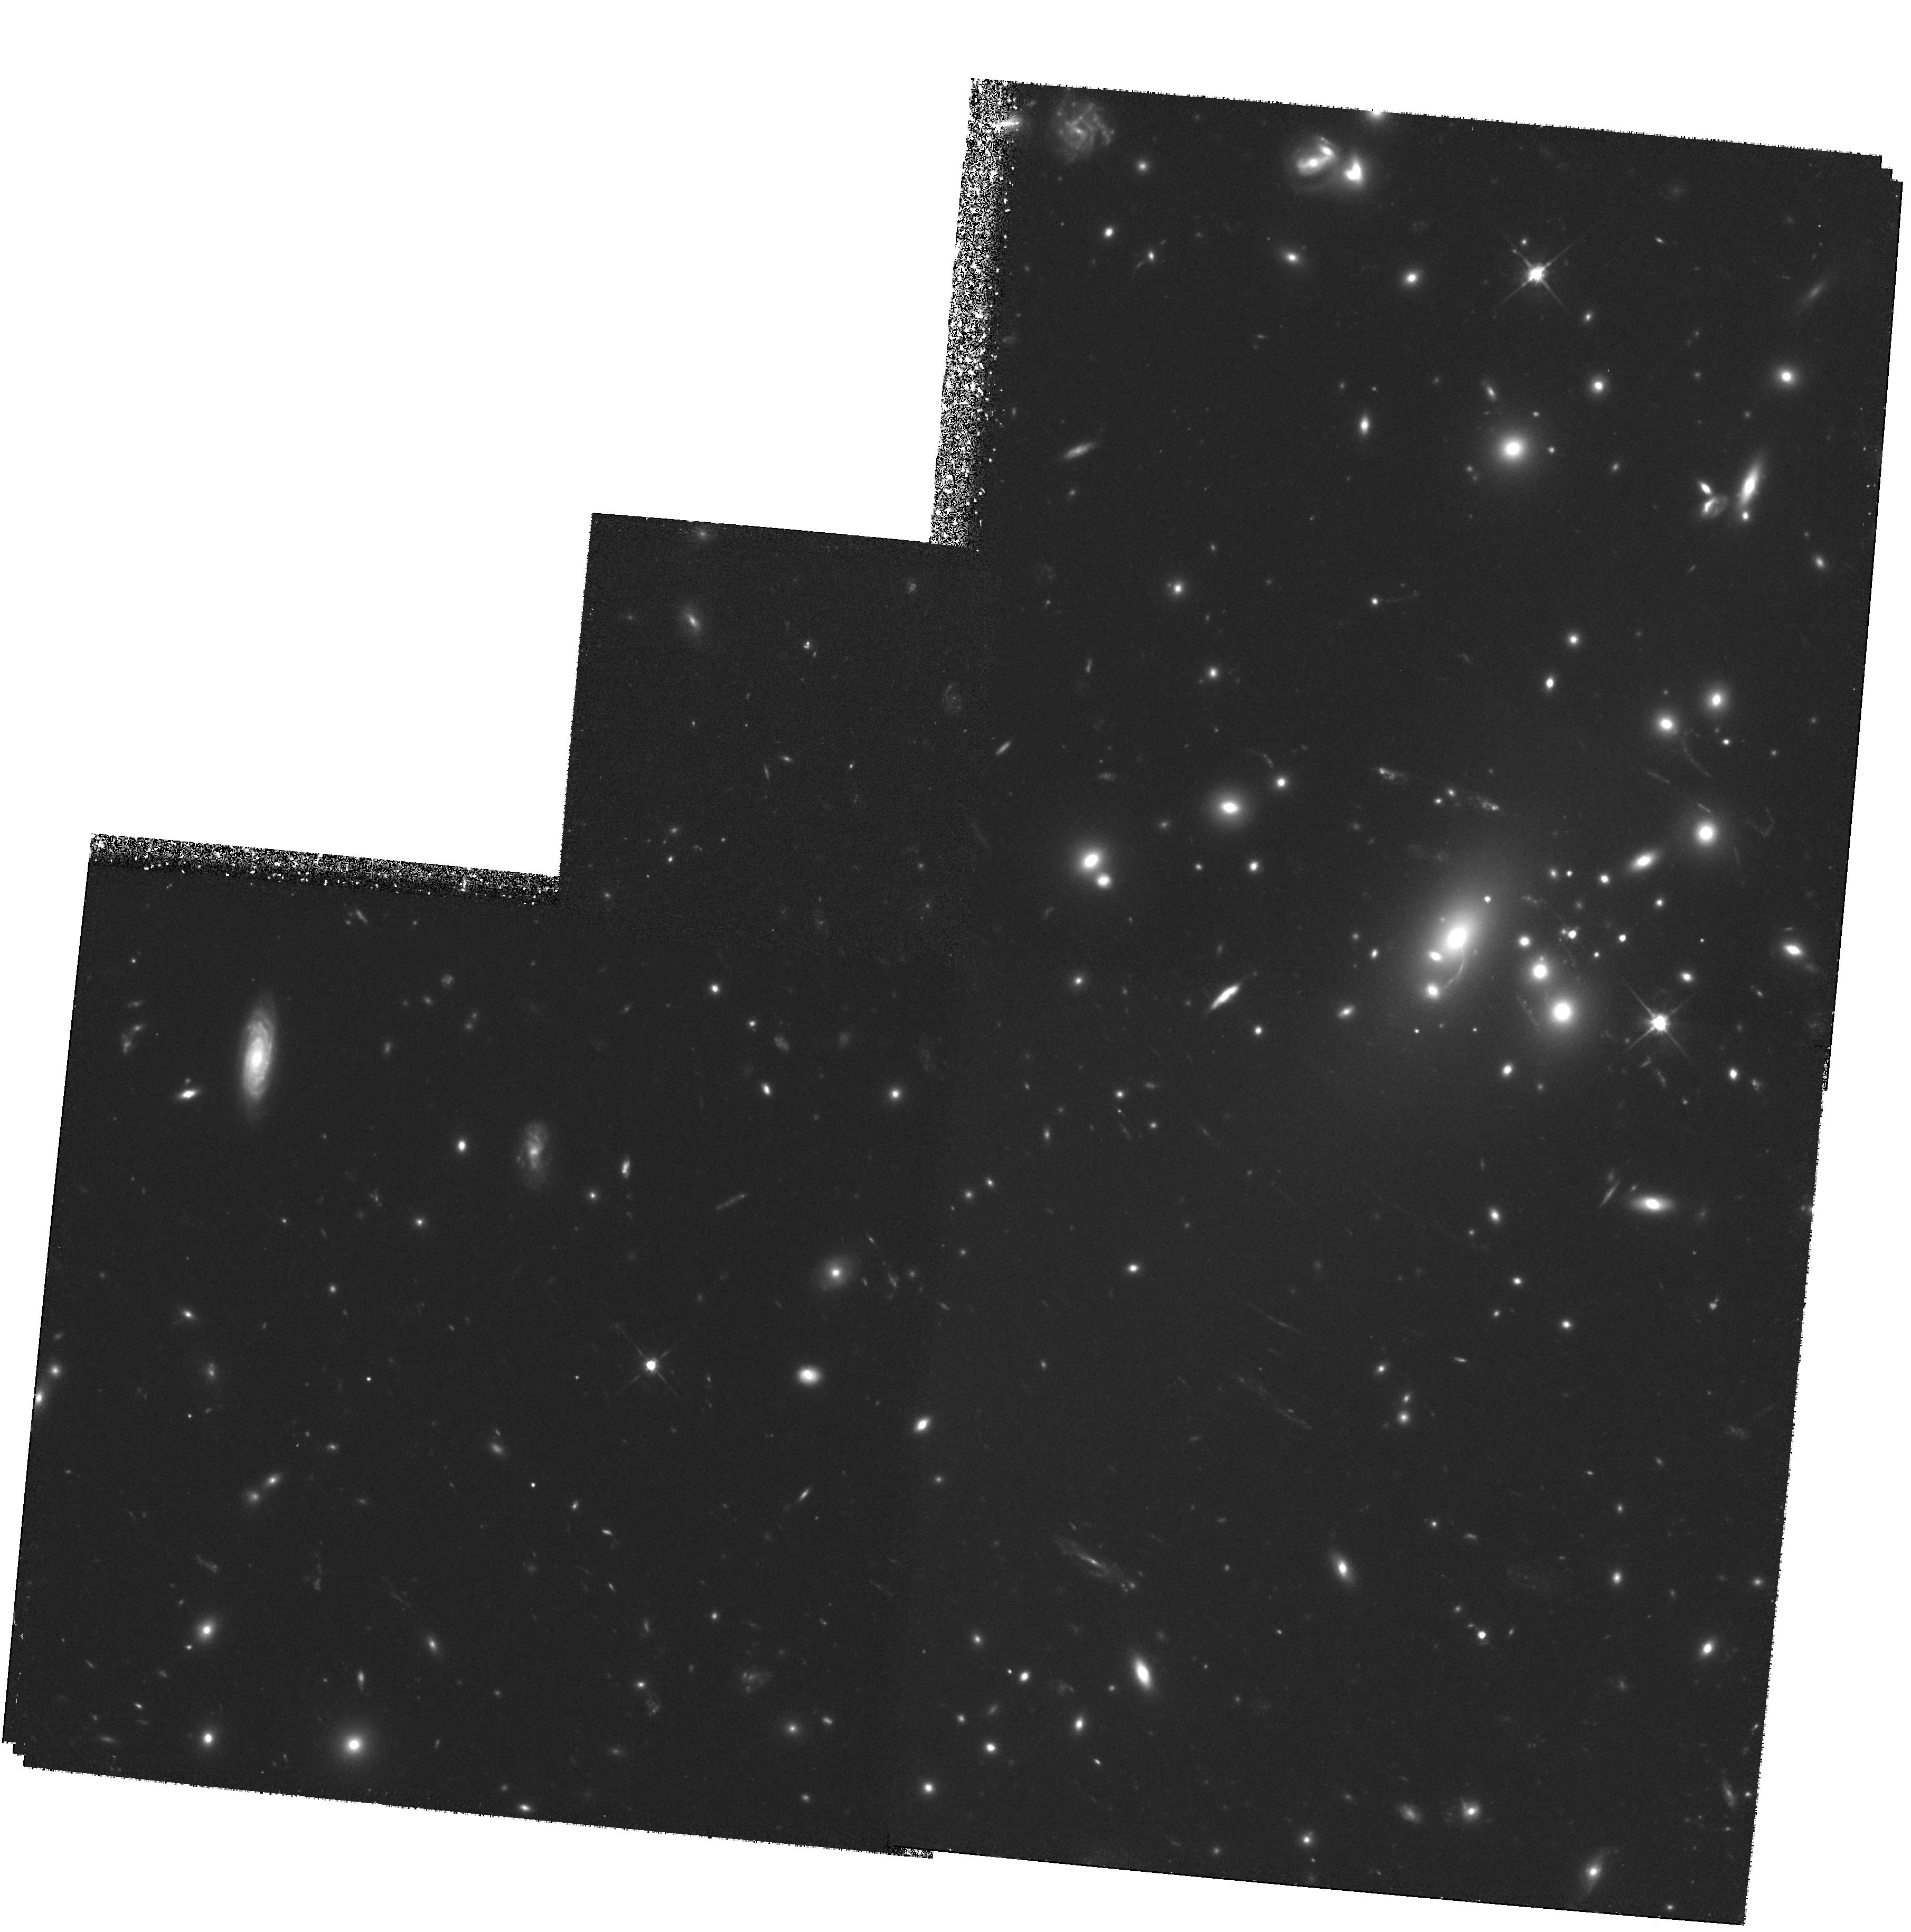
Target: AC114-POS5
Instrument: WFPC2/PC
Filter: F702W
Exposure: 4.3 h
Observation ID: hst_7201_01_wfpc2_pc_f702w_u4ar01

Gravitational Imaging in Well-Constrained Clusters: Absolute Masses and Faint Galaxy Redshifts - Cycle 5 DD Observations (PI: Smail, Ian)

The shear of faint galaxy images arising from gravitational lensing by foreground massive clusters provides important constraints on the distribution and total amount of mass in the clusters. Furthermore, in a few rare clusters, the lensing models may be sufficiently well-constrained by arcs and multiple images to yield robust redshift estimates for faint galaxies well beyond reach of current spectrographs. Ground- based telescopes suffer systematic degradations which reduce the detected shear by factors of ~2-3. Detecting the unadulterated shear pattern with HST will yield an absolute calibration of ground-based results and confirm or otherwise the high cluster mass/light ratios obtained so far. We propose deep WFPC-2 imaging of two of the most well-studied clusters for this purpose. Both have the rare distinction of having lensed features of known redshift which strongly constrain the absolute mass. When calibrated with the HST shear, not only will more reliable mass maps result, but the lensing equations can be inverted to provide statistical distances for large numbers of very faint field galaxies. These will be invaluable in studies of galaxy evolution and for subsequent lensing applications in other clusters.